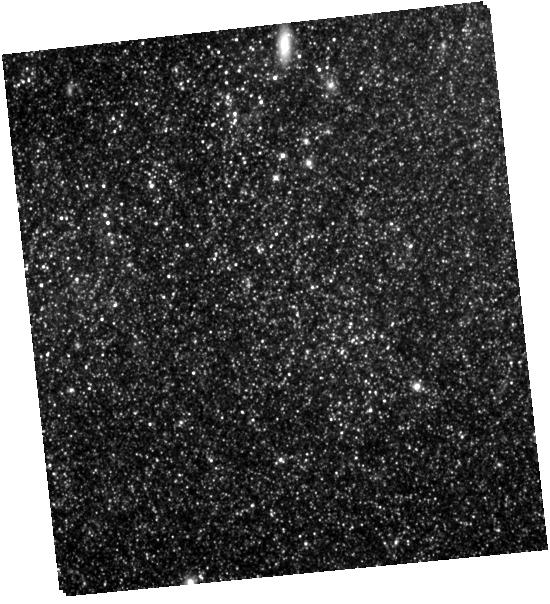
Target: SN-2011FE. Instrument: WFC3/IR. Filter: F105W. Exposure: 32 min. Observation ID: hst_13824_a2_wfc3_ir_f105w_icl0a2

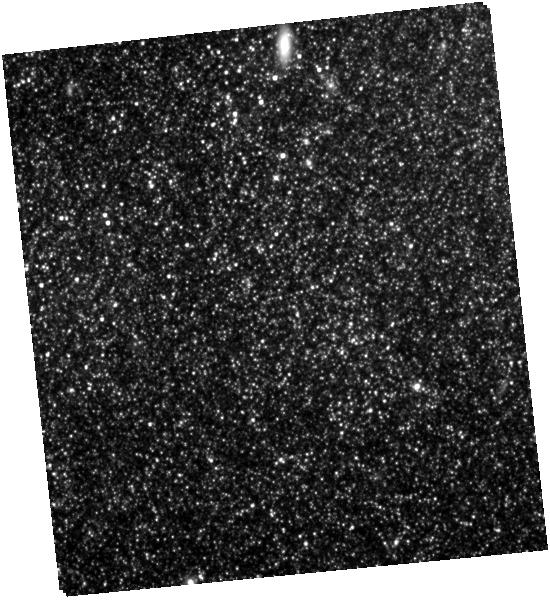
Target: SN-2011FE. Instrument: WFC3/IR. Filter: F160W. Exposure: 28 min. Observation ID: hst_13824_a2_wfc3_ir_f160w_icl0a2

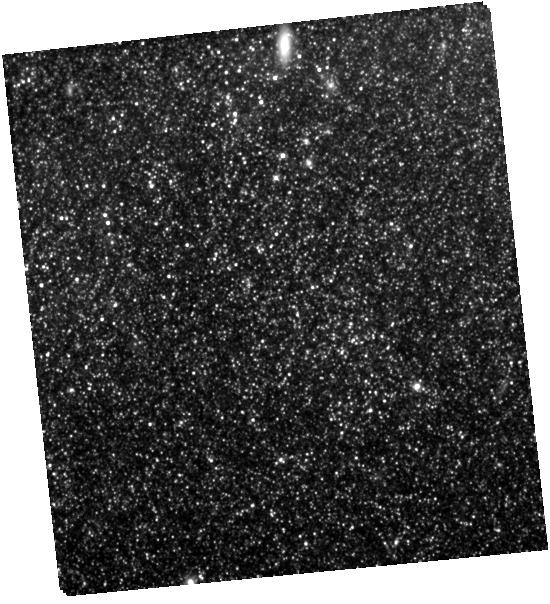
Target: SN-2011FE. Instrument: WFC3/IR. Filter: F125W. Exposure: 26 min. Observation ID: hst_13824_a2_wfc3_ir_f125w_icl0a2

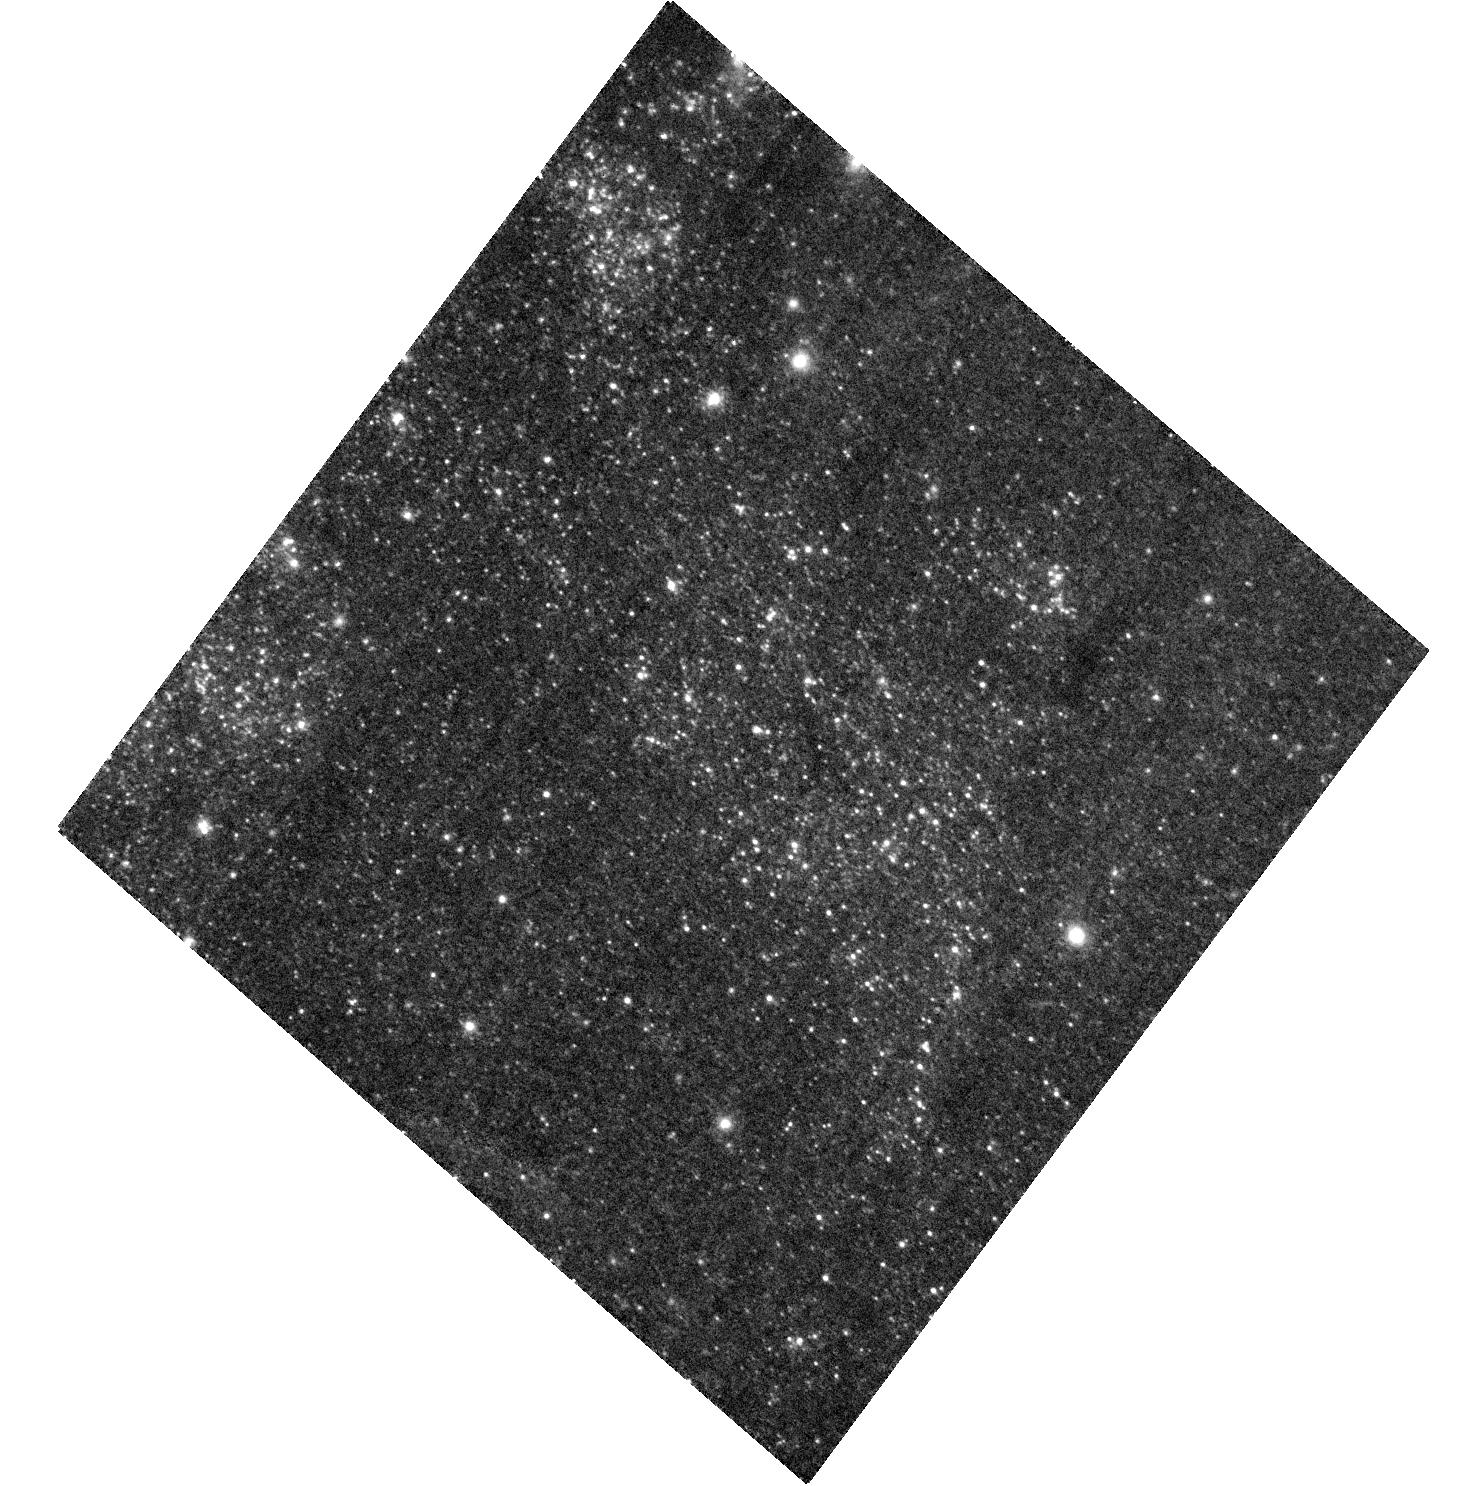
Target: SN-2011FE. Instrument: ACS/WFC. Filter: F475W. Exposure: 13 min. Observation ID: hst_13824_02_acs_wfc_f475w_jcl002

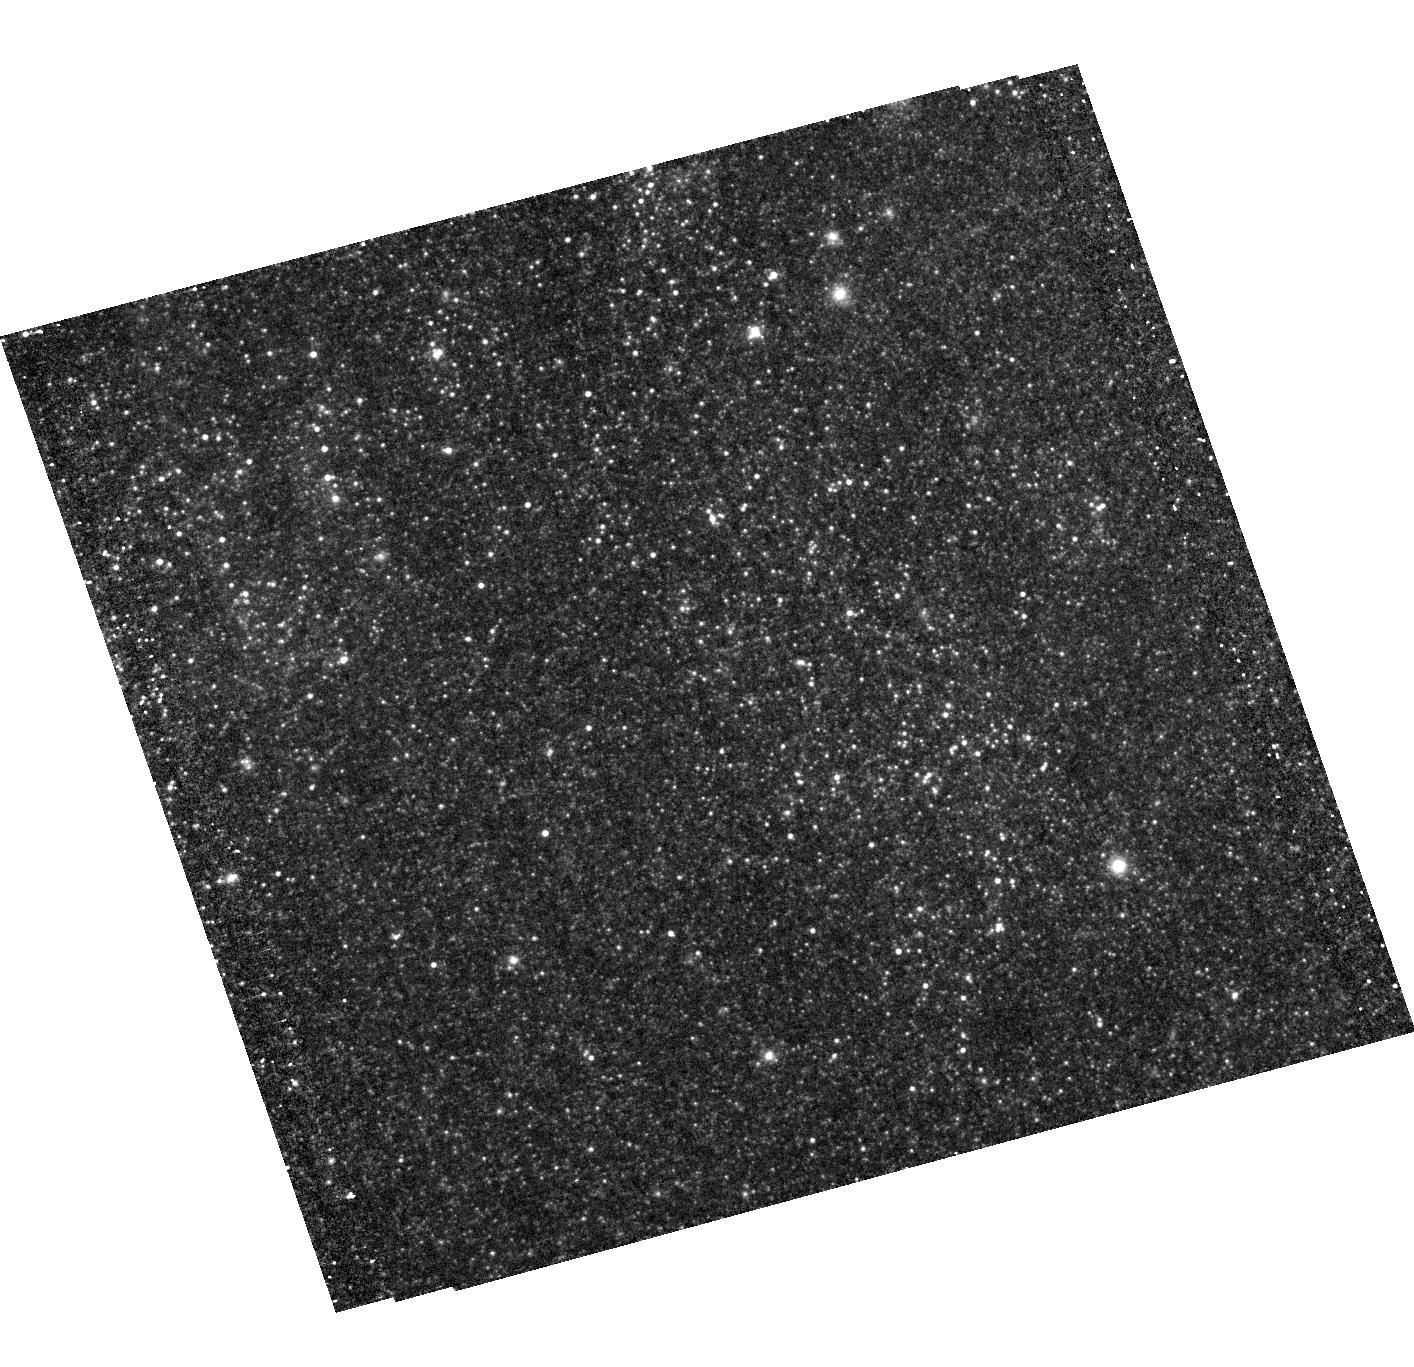
Target: SN-2011FE. Instrument: ACS/WFC. Filter: F775W. Exposure: 12 min. Observation ID: hst_13824_01_acs_wfc_f775w_jcl001

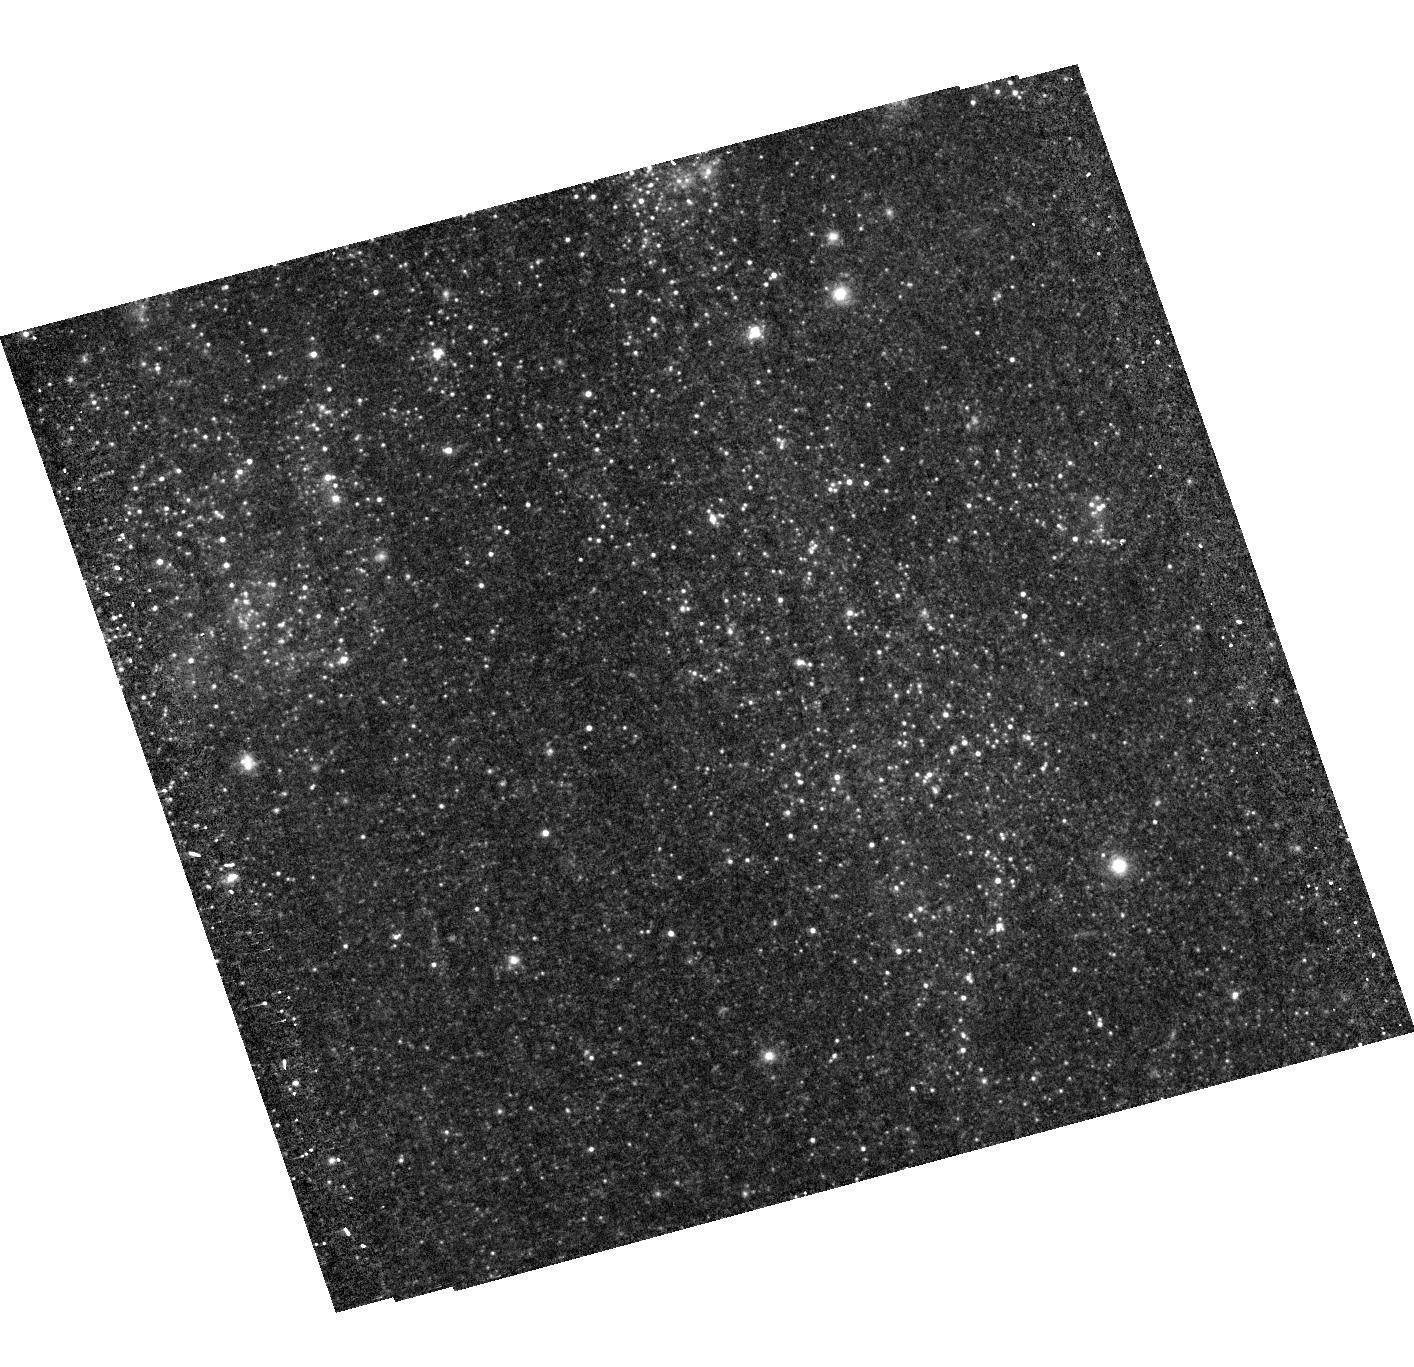
Target: SN-2011FE. Instrument: ACS/WFC. Filter: F625W. Exposure: 11 min. Observation ID: hst_13824_01_acs_wfc_f625w_jcl001

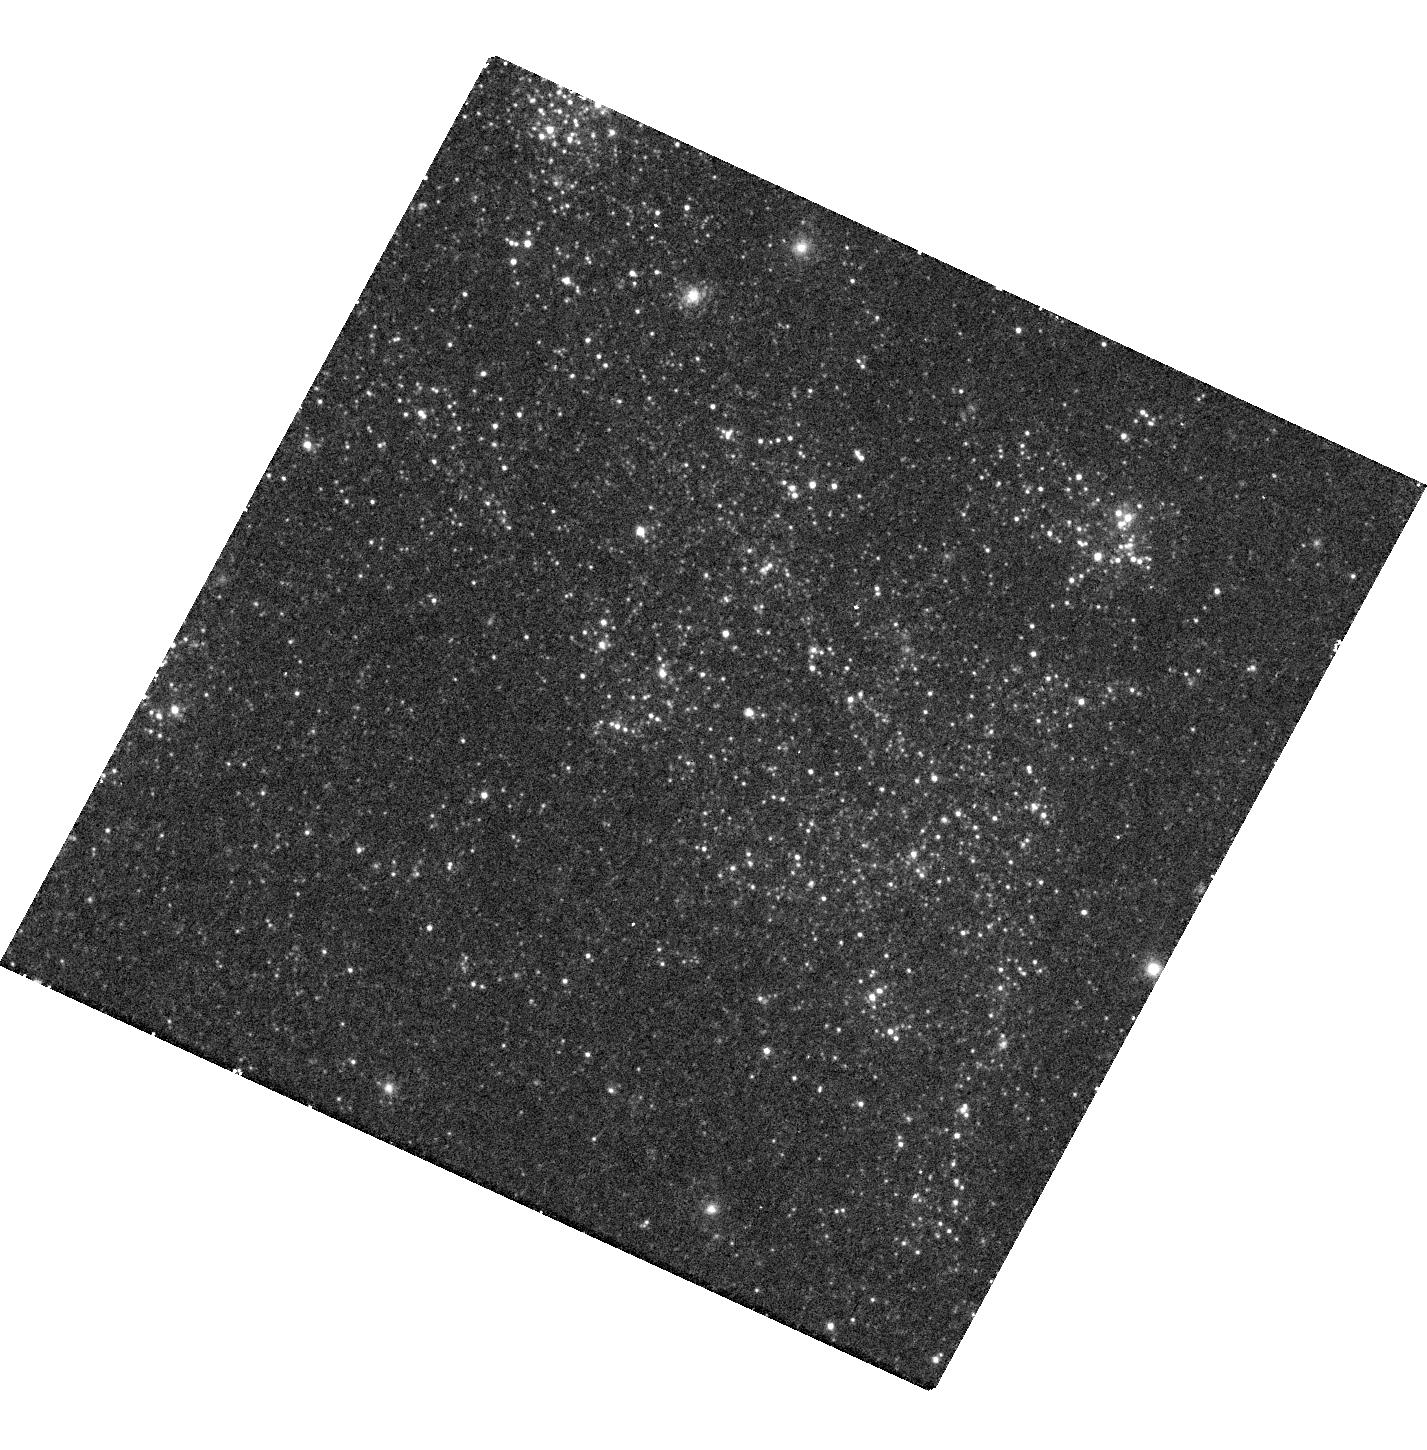
Target: SN-2011FE. Instrument: WFC3/UVIS. Filter: F336W. Exposure: 48 min. Observation ID: hst_13824_a1_wfc3_uvis_f336w_icl0a1

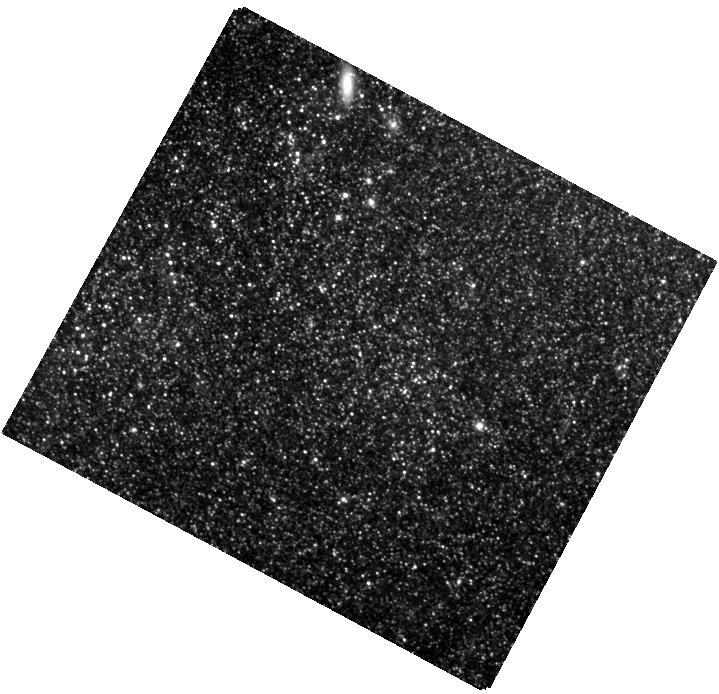
Target: SN-2011FE. Instrument: WFC3/IR. Filter: F105W. Exposure: 16 min. Observation ID: hst_13824_a1_wfc3_ir_f105w_icl0a1

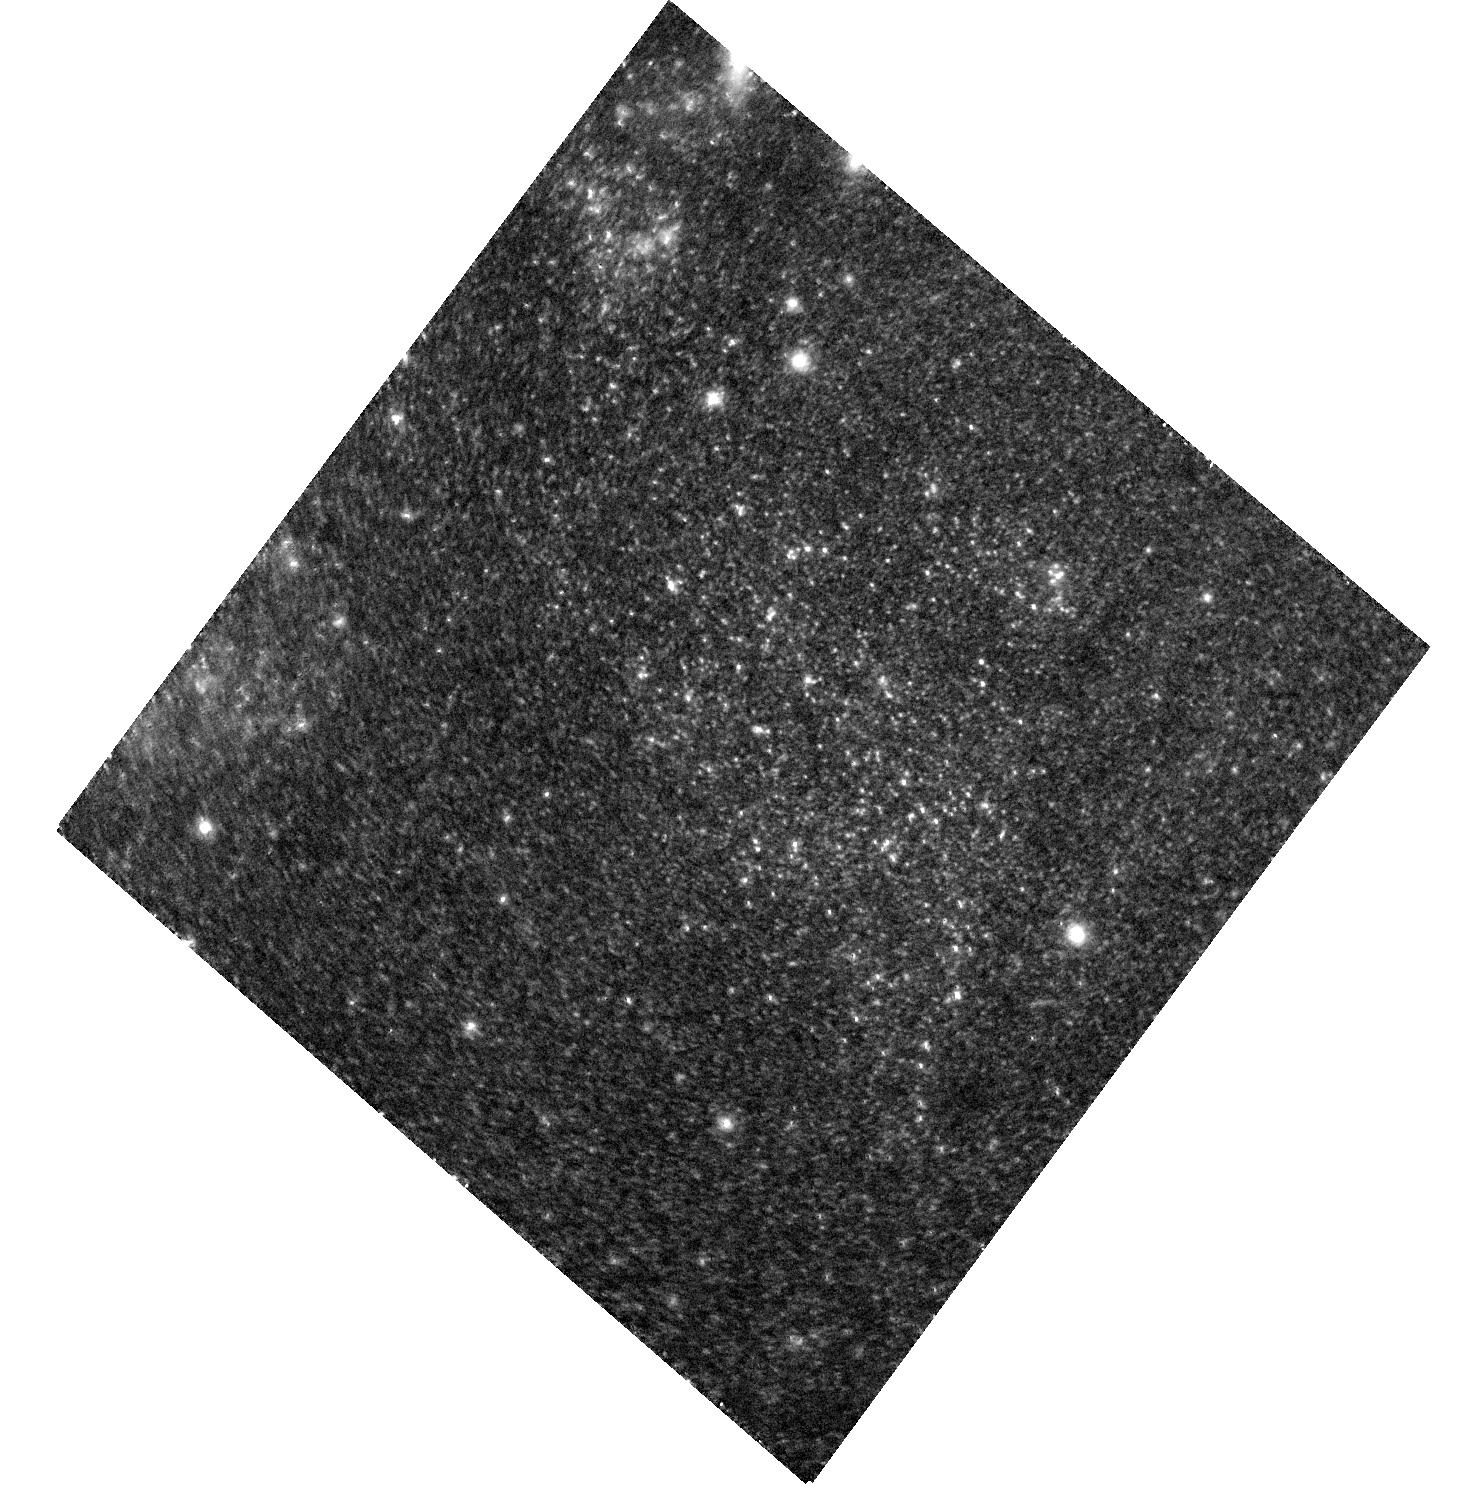
Target: SN-2011FE. Instrument: ACS/WFC. Filter: F625W. Exposure: 27 min. Observation ID: hst_13824_02_acs_wfc_f625w_jcl002

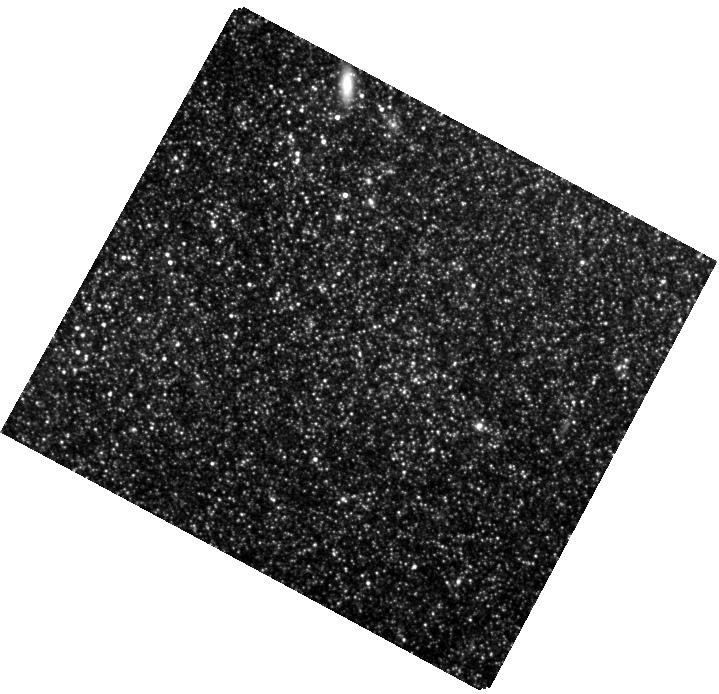
Target: SN-2011FE. Instrument: WFC3/IR. Filter: F160W. Exposure: 14 min. Observation ID: hst_13824_a1_wfc3_ir_f160w_icl0a1

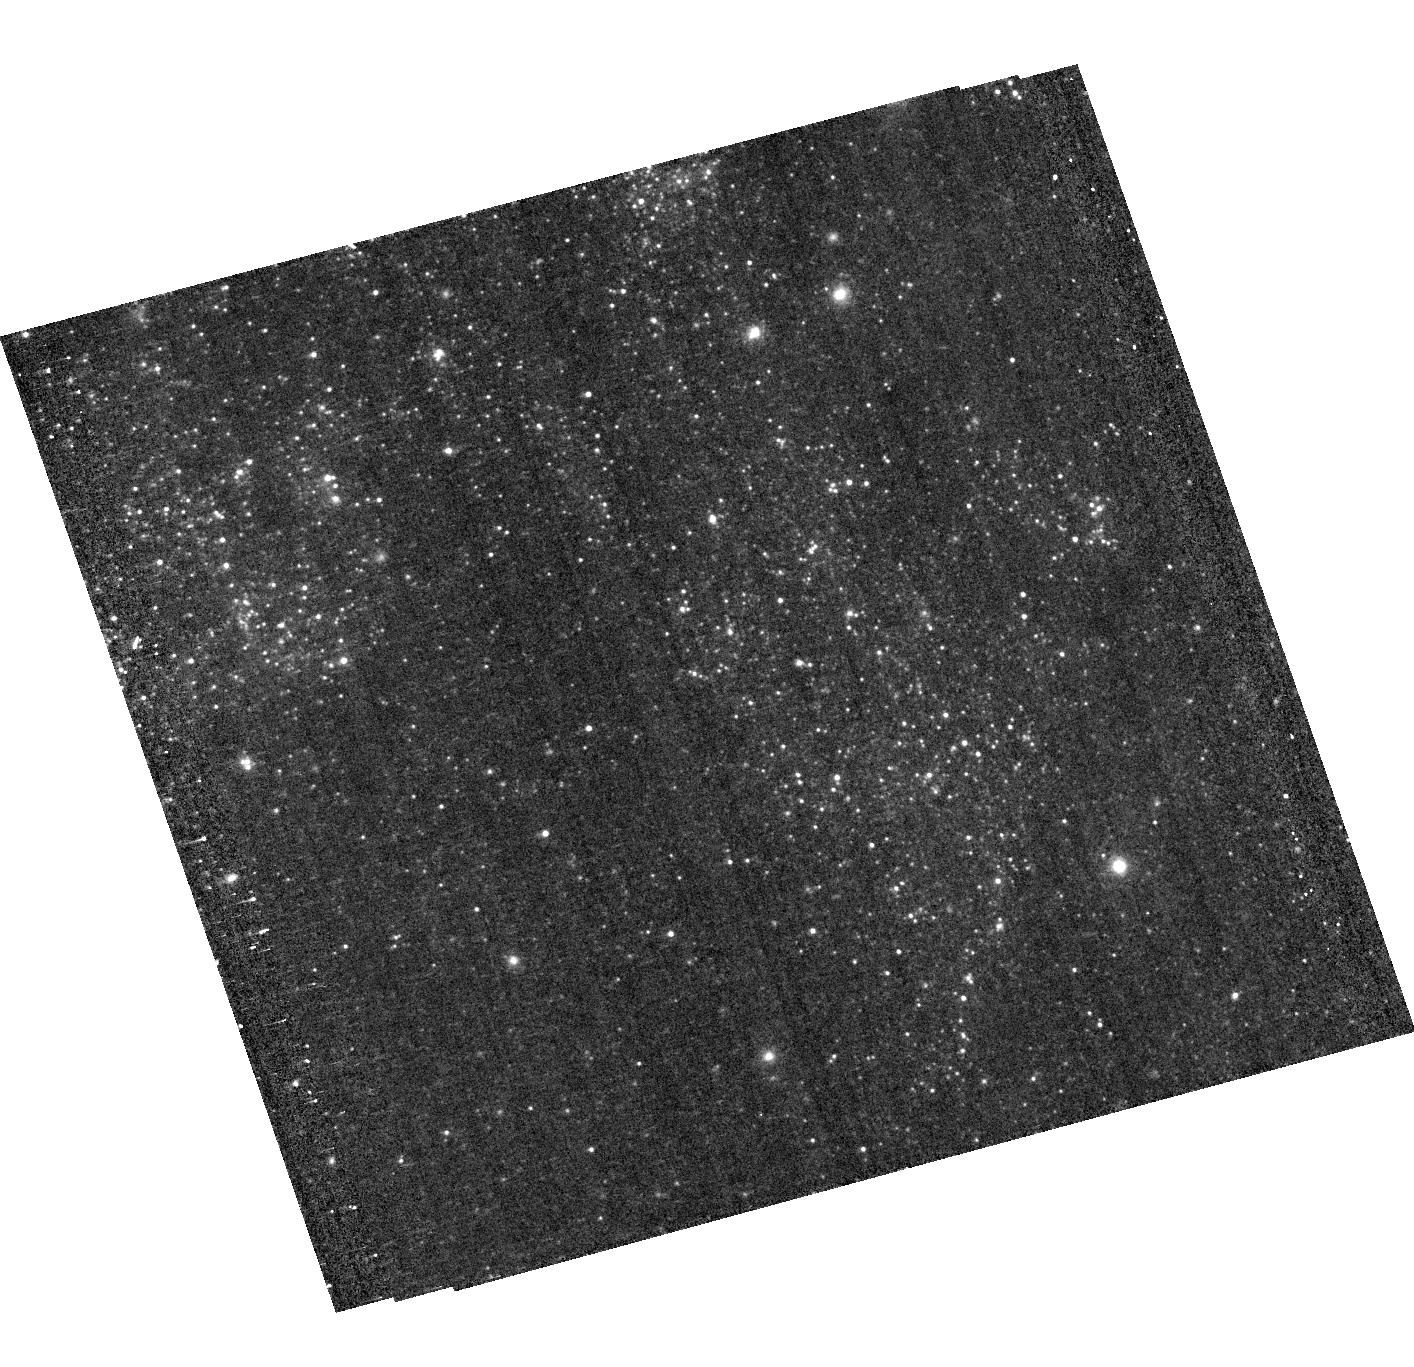
Target: SN-2011FE. Instrument: ACS/WFC. Filter: F475W. Exposure: 6 min. Observation ID: hst_13824_01_acs_wfc_f475w_jcl001

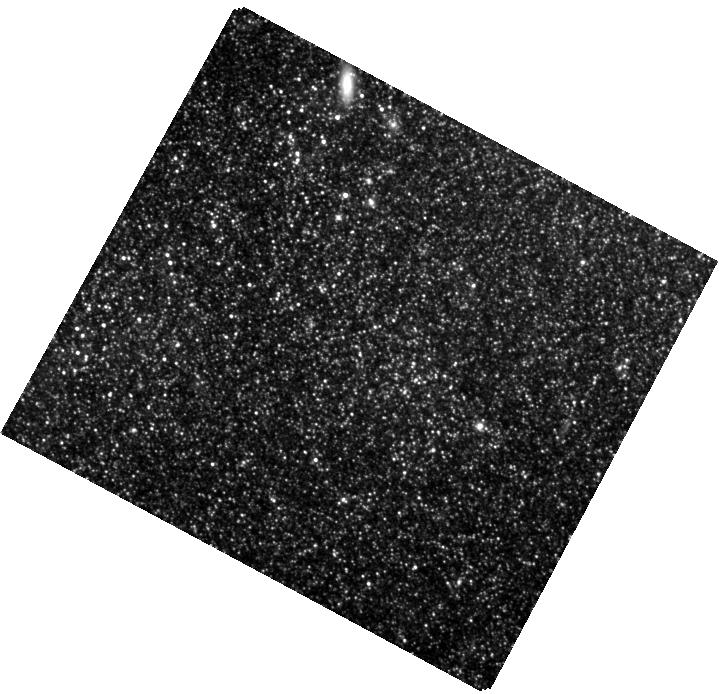
Target: SN-2011FE. Instrument: WFC3/IR. Filter: F125W. Exposure: 14 min. Observation ID: hst_13824_a1_wfc3_ir_f125w_icl0a1

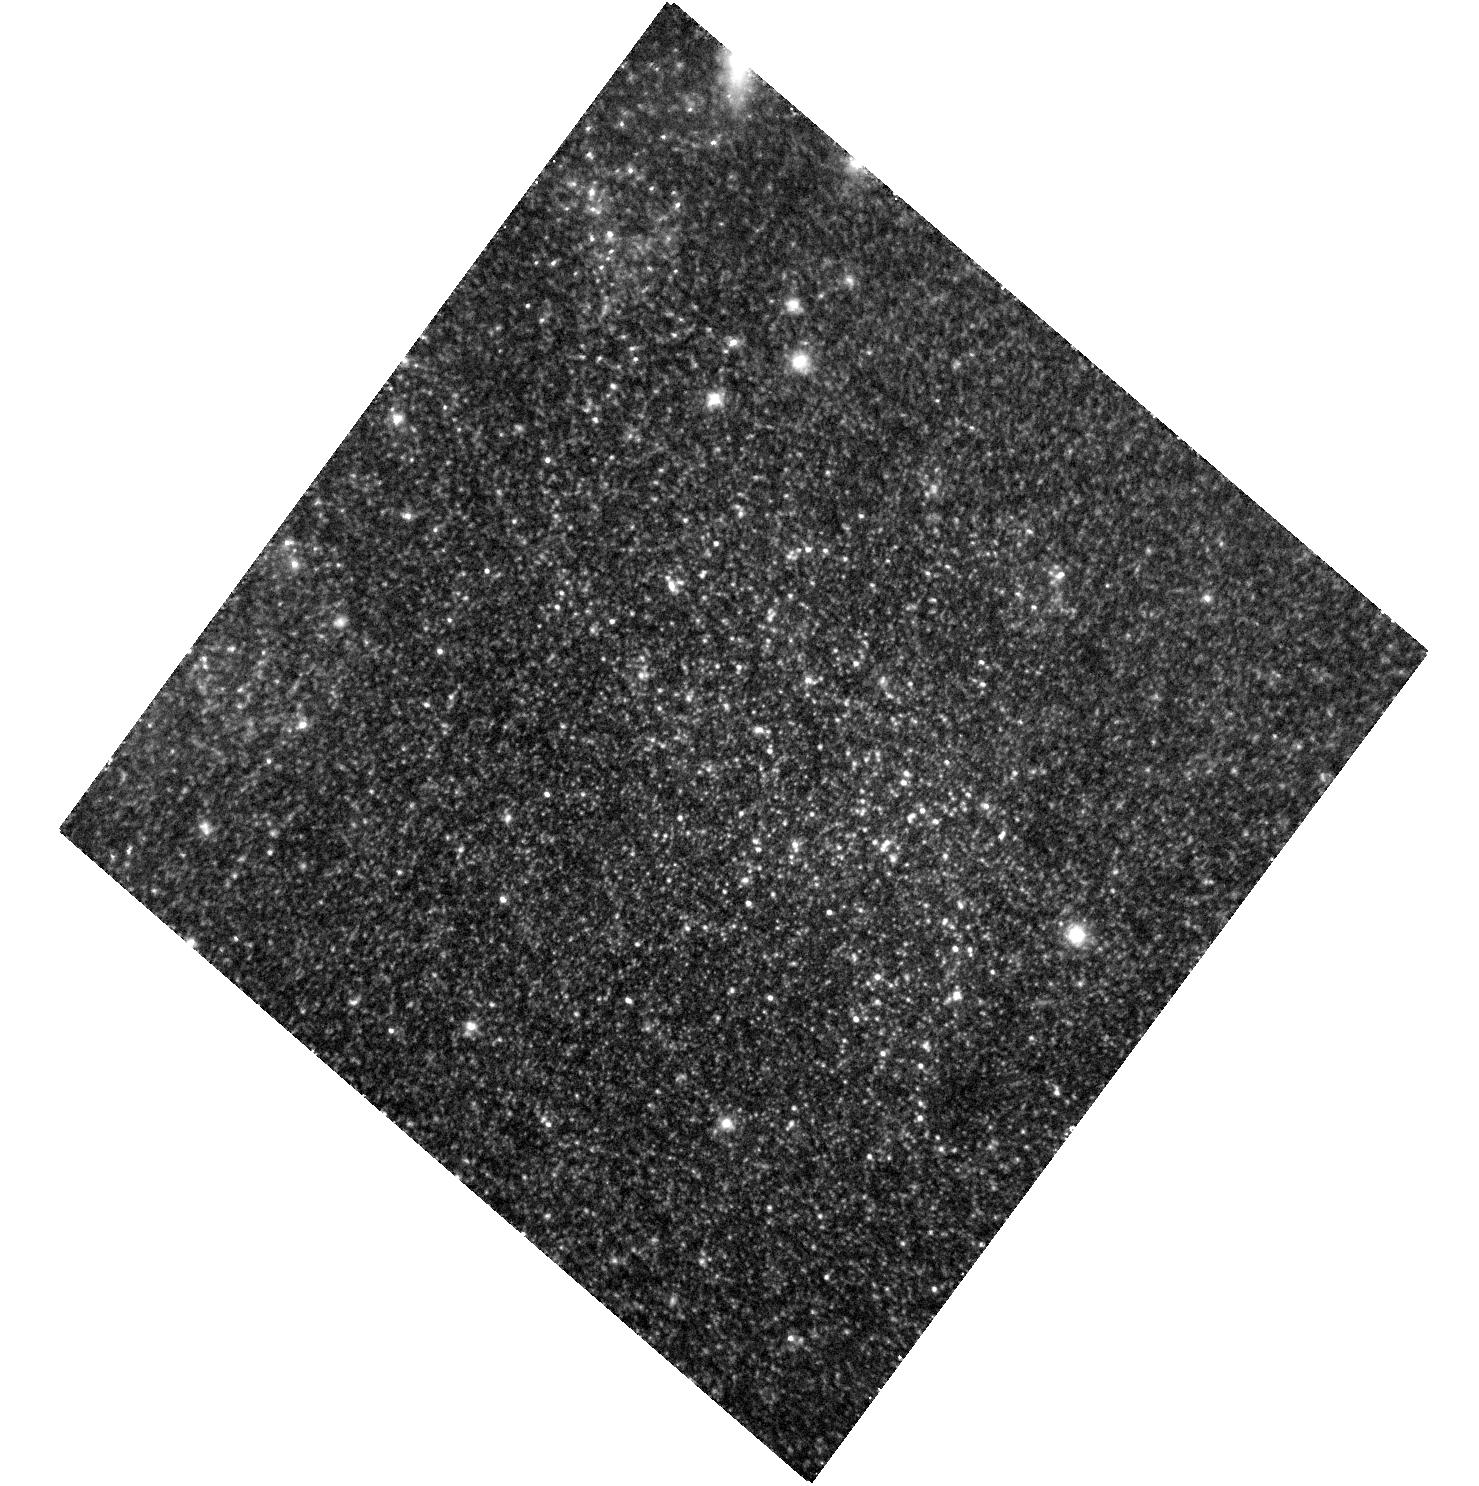
Target: SN-2011FE. Instrument: ACS/WFC. Filter: F775W. Exposure: 37 min. Observation ID: hst_13824_02_acs_wfc_f775w_jcl002

SN 2011fe - tackling the Type Ia progenitor puzzle through extremely late time photometry (PI: Kerzendorf, Wolfgang E)

We propose to obtain extremely late-time photometry for the nearby SN Ia 2011fe. Located nearby in M101 and along a line of sight with negligible extincition, SN 2011fe provides us with the once-in-a-lifetime chance to probe SN Ia physics by measuring the very late time luminosity decline. Such extremely late photometric measurements are only accessible to HST. Despite the importance of SNe Ia in astrophysics and cosmology, and a large concerted effort to understand these objects, it is still unclear whether SNe Ia result from the explosion of an accreting white dwarf (single-degenerate scenario) or from the merger-explosion of two white dwarfs (double-degenerate scenario). However, theoretical models predict clear differences in the very late time light-curves of the two scenarios. The UBVRI photometry which we propose to obtain will extend a current Gemini imaging campaign enabling us to test whether SN 2011fe originated from a single-degenerate or from a double-degenerate progenitor. As SN 2011fe is a typical SN Ia, the result - together with the results from complementary tests - will have a significant impact on the interpretation of SNe Ia and on future developments in SN Ia theory.